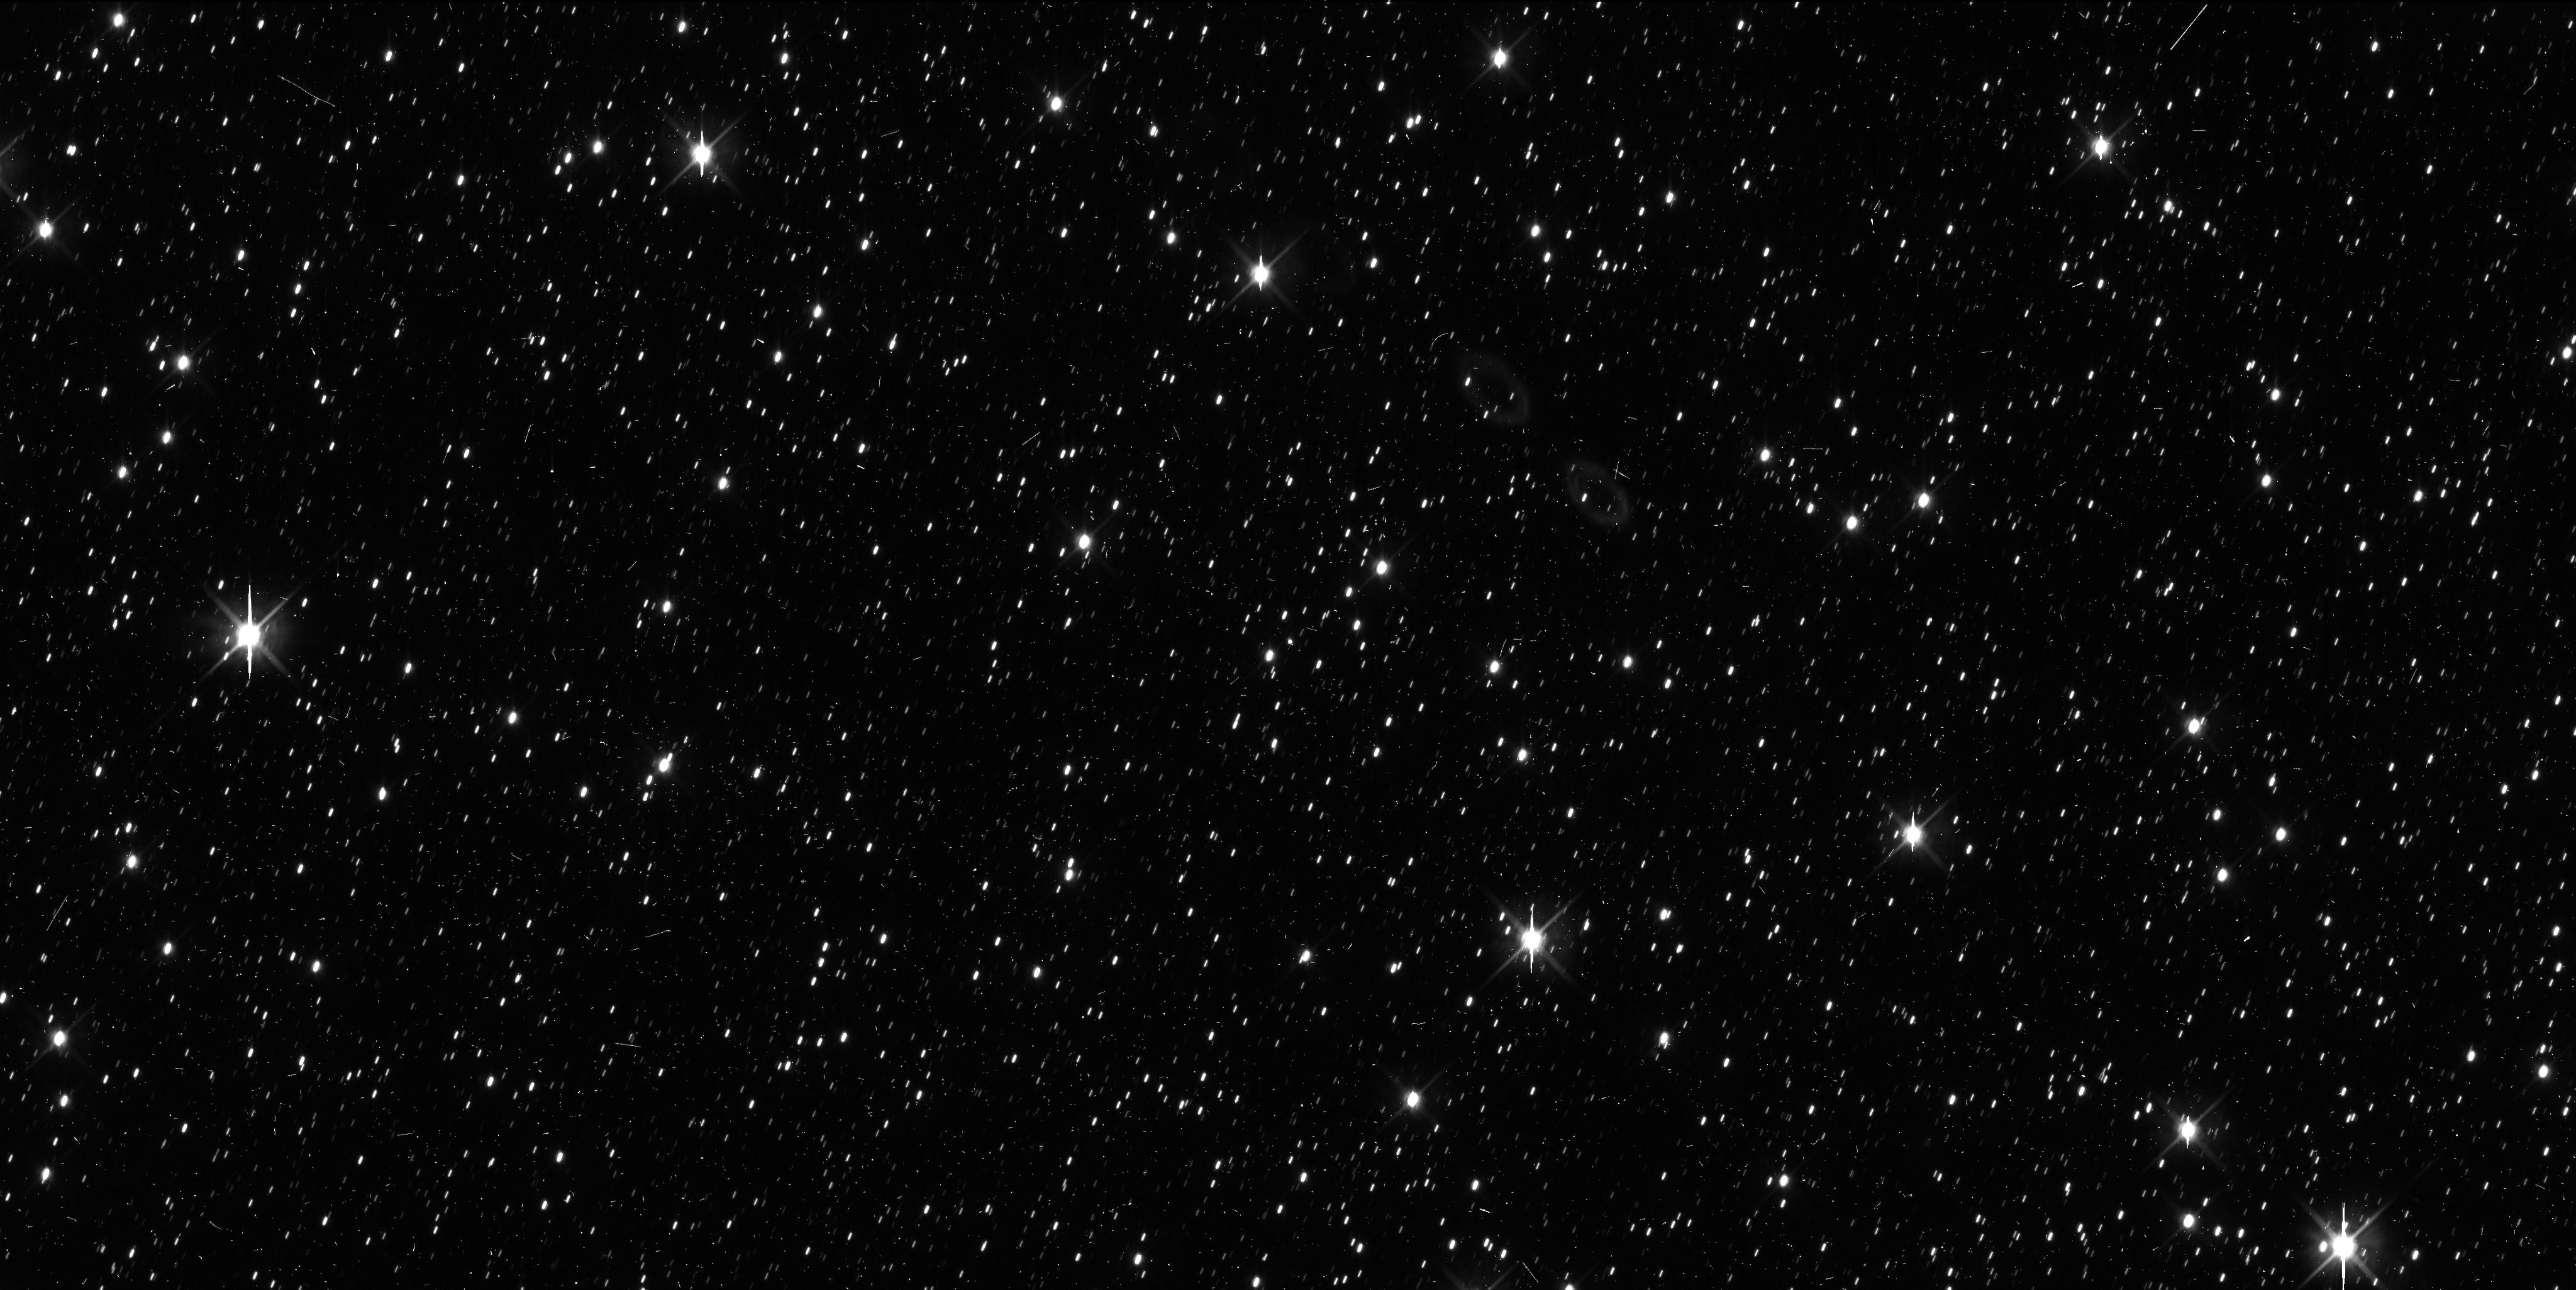
Target: QUAOAR
Instrument: WFC3/UVIS
Filter: F606W
Exposure: 7 min
Observation ID: if4501gyq

Beating Weywot in the game of hide-and-seek (PI: Fernandez-Valenzuela, Estela)

Weywot is the satellite of the trans-Neptunian dwarf planet candidate Quaoar. Obtaining its physical properties, such as size and density, is pivotal in order to understand its formation scenario and to better understand the formation of binary systems in the trans-Neptunian region. Weywot was thought to be a captured satellite due to its estimated size through thermal modeling and its eccentric orbit (which should circularize in a few million years if the satellite formed via collision). However, recent fortuitous detections through stellar occultation indicate that the size could be double. This opens the debate about Weywot's formation. A stellar occultation is predicted to happen on June 22nd that would cross the continental US, providing the opportunity to prepare a good observational campaign to distribute telescopes to maximize the coverage of Weywot's limb (and surroundings). However, our resources are limited and the uncertainty of the current prediction is of around 1000 km north and south the current path. We are therefore asking for a single HST orbit to locate Weywot with respect to Quaoar so that we can reduce the uncertainty to 300 km, thus being able to obtain a highly sampled stellar occultation and decipher the mystery of Weywot's formation.